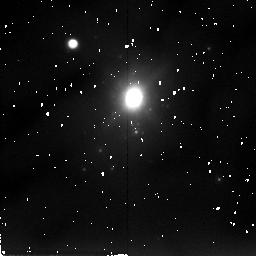
Target: NGC34
Instrument: NICMOS/NIC2
Filter: F205W
Exposure: 17 min
Observation ID: n49j21080

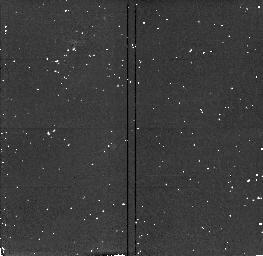
Target: NGC2418
Instrument: NICMOS/NIC2
Filter: F160W
Exposure: 4 min
Observation ID: n49j05020

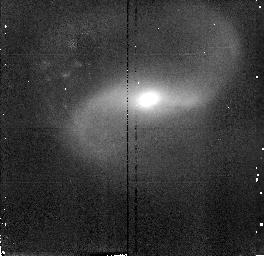
Target: UGC9829
Instrument: NICMOS/NIC2
Filter: F160W
Exposure: 4 min
Observation ID: n49j10060

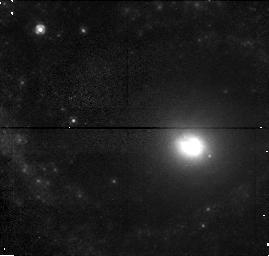
Target: NGC3310
Instrument: NICMOS/NIC1
Filter: F110W
Exposure: 4 min
Observation ID: n49j06010

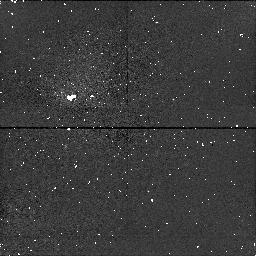
Target: IC51
Instrument: NICMOS/NIC1
Filter: F160W
Exposure: 17 min
Observation ID: n49j020a0

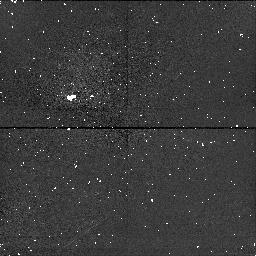
Target: NGC455
Instrument: NICMOS/NIC1
Filter: F160W
Exposure: 17 min
Observation ID: n49j030a0

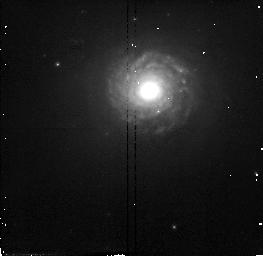
Target: NGC7252
Instrument: NICMOS/NIC2
Filter: F110W
Exposure: 4 min
Observation ID: n49j12040

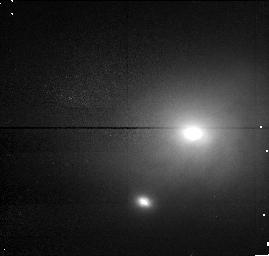
Target: NGC7727
Instrument: NICMOS/NIC1
Filter: F110W
Exposure: 4 min
Observation ID: n49j14010

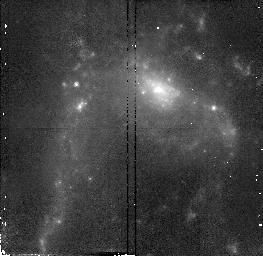
Target: NGC6052
Instrument: NICMOS/NIC2
Filter: F110W
Exposure: 4 min
Observation ID: n49j11040

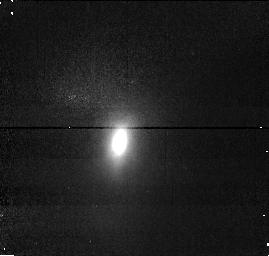
Target: NGC3921
Instrument: NICMOS/NIC1
Filter: F110W
Exposure: 4 min
Observation ID: n49j09010

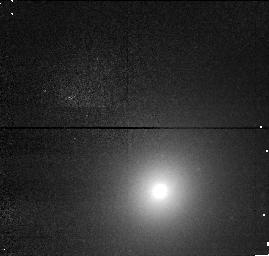
Target: NGC474
Instrument: NICMOS/NIC1
Filter: F110W
Exposure: 4 min
Observation ID: n49j04010

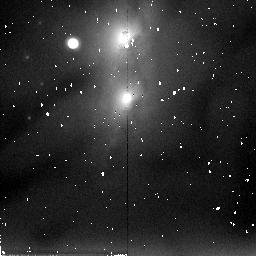
Target: NGC3656
Instrument: NICMOS/NIC2
Filter: F205W
Exposure: 17 min
Observation ID: n49j08080

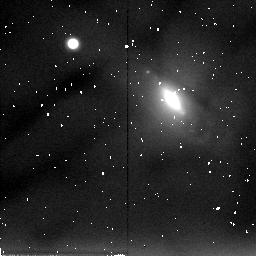
Target: UGC5814
Instrument: NICMOS/NIC2
Filter: F205W
Exposure: 17 min
Observation ID: n49j07080

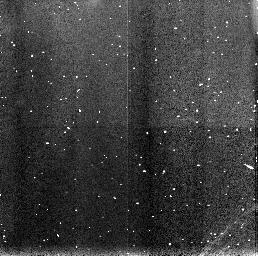
Target: NGC7585
Instrument: NICMOS/NIC3
Filter: F160W
Exposure: 4 min
Observation ID: n49j13070

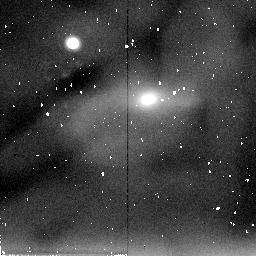
Target: UGC9829
Instrument: NICMOS/NIC2
Filter: F205W
Exposure: 17 min
Observation ID: n49j10080

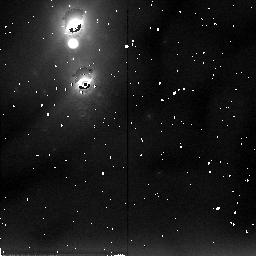
Target: NGC34
Instrument: NICMOS/NIC2
Filter: F205W
Exposure: 17 min
Observation ID: n49j01080

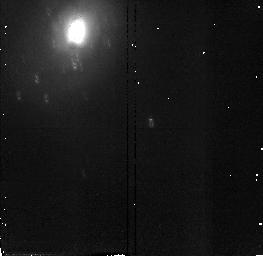
Target: NGC34
Instrument: NICMOS/NIC2
Filter: F110W
Exposure: 4 min
Observation ID: n49j01040

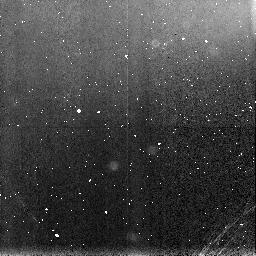
Target: NGC7727
Instrument: NICMOS/NIC3
Filter: F160W
Exposure: 17 min
Observation ID: n49j14090

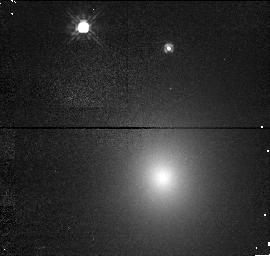
Target: NGC2418
Instrument: NICMOS/NIC1
Filter: F110W
Exposure: 4 min
Observation ID: n49j05010

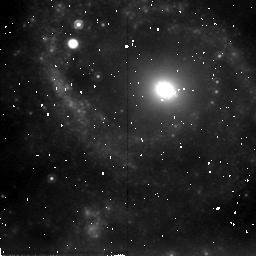
Target: NGC3310
Instrument: NICMOS/NIC2
Filter: F205W
Exposure: 17 min
Observation ID: n49j06080

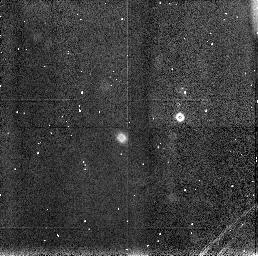
Target: NGC3310
Instrument: NICMOS/NIC3
Filter: F160W
Exposure: 6 min
Observation ID: n49j06070

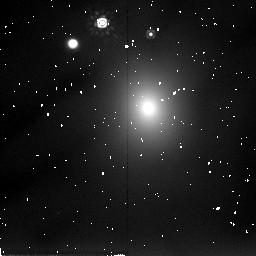
Target: NGC2418
Instrument: NICMOS/NIC2
Filter: F205W
Exposure: 17 min
Observation ID: n49j05080

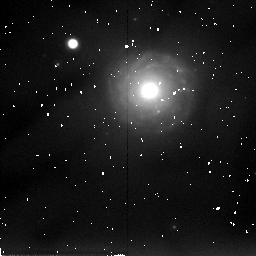
Target: NGC7252
Instrument: NICMOS/NIC2
Filter: F205W
Exposure: 17 min
Observation ID: n49j12080

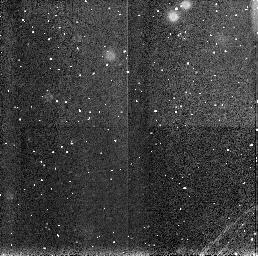
Target: NGC34
Instrument: NICMOS/NIC3
Filter: F160W
Exposure: 4 min
Observation ID: n49j01050

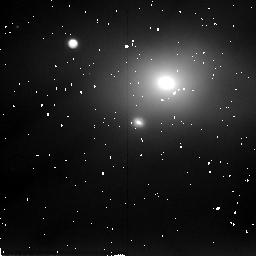
Target: NGC7727
Instrument: NICMOS/NIC2
Filter: F205W
Exposure: 17 min
Observation ID: n49j14080

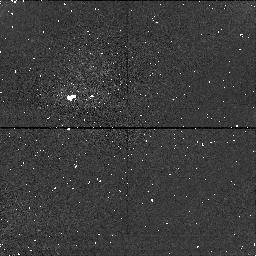
Target: NGC3921
Instrument: NICMOS/NIC1
Filter: F160W
Exposure: 17 min
Observation ID: n49j090a0

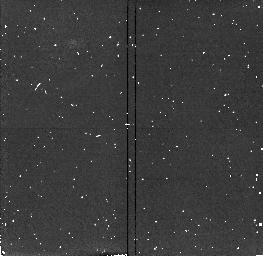
Target: NGC3656
Instrument: NICMOS/NIC2
Filter: F160W
Exposure: 4 min
Observation ID: n49j08020

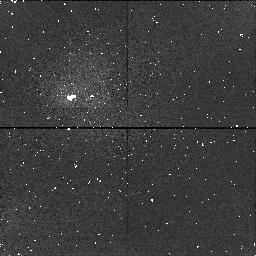
Target: NGC34
Instrument: NICMOS/NIC1
Filter: F160W
Exposure: 17 min
Observation ID: n49j210a0

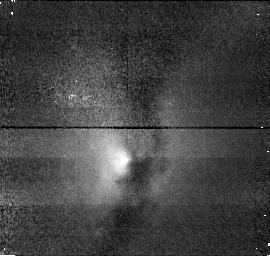
Target: NGC3656
Instrument: NICMOS/NIC1
Filter: F110W
Exposure: 4 min
Observation ID: n49j08010

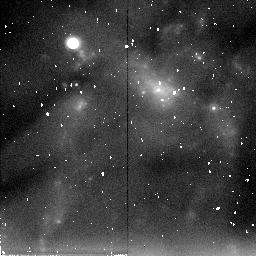
Target: NGC6052
Instrument: NICMOS/NIC2
Filter: F205W
Exposure: 17 min
Observation ID: n49j11080

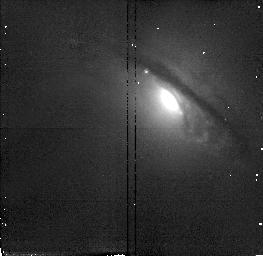
Target: UGC5814
Instrument: NICMOS/NIC2
Filter: F110W
Exposure: 6 min
Observation ID: n49j07040

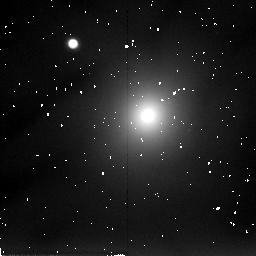
Target: NGC474
Instrument: NICMOS/NIC2
Filter: F205W
Exposure: 17 min
Observation ID: n49j04080

Nuclear Brightness Profiles of Merger Remnants; Do Mergers Form Ellipticals? (PI: van der Marel, Roeland P.)

Many elliptical galaxies might have formed from mergers of disk galaxies. Numerical simulations yield elliptical-like remnants and observed merger remnants have R^1/4 surface brightness profiles. However, while the global properties of merger remnants and ellipticals are similar, it is unknown whether this is true for their nuclear properties as well. Recent HST observations in optical bands have shown that ellipticals have central surface brightness cusps, and that the cusp slope correlates with luminosity. By contrast, studies of the old stellar population in merger remnants require observations at near-IR wavelengths, to minimize the strong dust obscuration and avoid the blue light from young stars. With NICMOS such observations are now possible at high spatial resolution for the first time. We will therefore do NICMOS imaging of a morphologically selected sample of merger remnants, including the prototype NGC 7252. A comparison of the inferred nuclear properties to those of ellipticals will provide a stringent test of the merger hypothesis. We will use the results of dissipationless and dissipational N-body simulations to interpret the observations. This will yield insight into the role of the physical processes of dynamical relaxation, dissipation and star formation in shaping merger remnants, and will aid in understanding the nuclear properties of ellipticals.